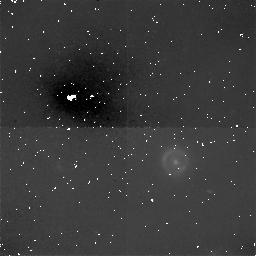
Target: QSO-1938+6648
Instrument: NICMOS/NIC1
Filter: F160W
Exposure: 1.9 h
Observation ID: n44507010

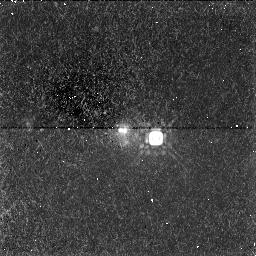
Target: QSO-1030+0711
Instrument: NICMOS/NIC1
Filter: F160W
Exposure: 1.1 h
Observation ID: n44504010

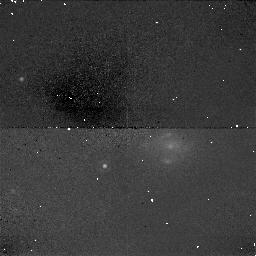
Target: QSO-1934+5025
Instrument: NICMOS/NIC1
Filter: F160W
Exposure: 38 min
Observation ID: n44506020

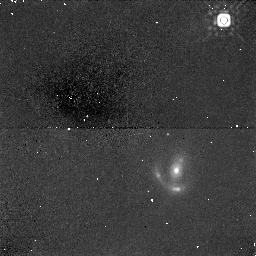
Target: QSO-0716+4708
Instrument: NICMOS/NIC1
Filter: F160W
Exposure: 19 min
Observation ID: n44503020

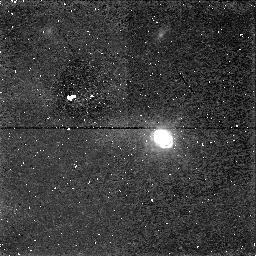
Target: QSO-0221+3556
Instrument: NICMOS/NIC1
Filter: F160W
Exposure: 1.7 h
Observation ID: n44501010

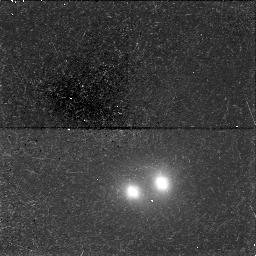
Target: QSO-2116+0225
Instrument: NICMOS/NIC1
Filter: F160W
Exposure: 1.1 h
Observation ID: n44509010

NICMOS observations of JVAS/CLASS gravitational lenses (PI: Jackson, Neal J.)

The JVAS/CLASS radio survey has been the most successful to date at finding arcsecond-scale gravitational lenses, almost doubling the known number (11 lenses found of which 10 are new discoveries). The most surprising result of the survey, which contradicts much accepted theory, has been that a significant number of lenses appear to be disk rather than elliptical systems. NICMOS observations of the JVAS/CLASS lenses will (i) give clear indications of the nature of the lensing galaxy where this is ambiguous, (ii) give much better constraints on the stellar light distribution in the reddened galaxies, and (iii) in one case, provide the only likely chance of detecting the lensed images of the background quasar. All but one of the lenses in this proposal have been discovered, and the redshifts and radio maps obtained, by the JVAS/CLASS collaboration based at Jodrell Bank which includes the authors. We propose to make a systematic NICMOS survey of these objects.